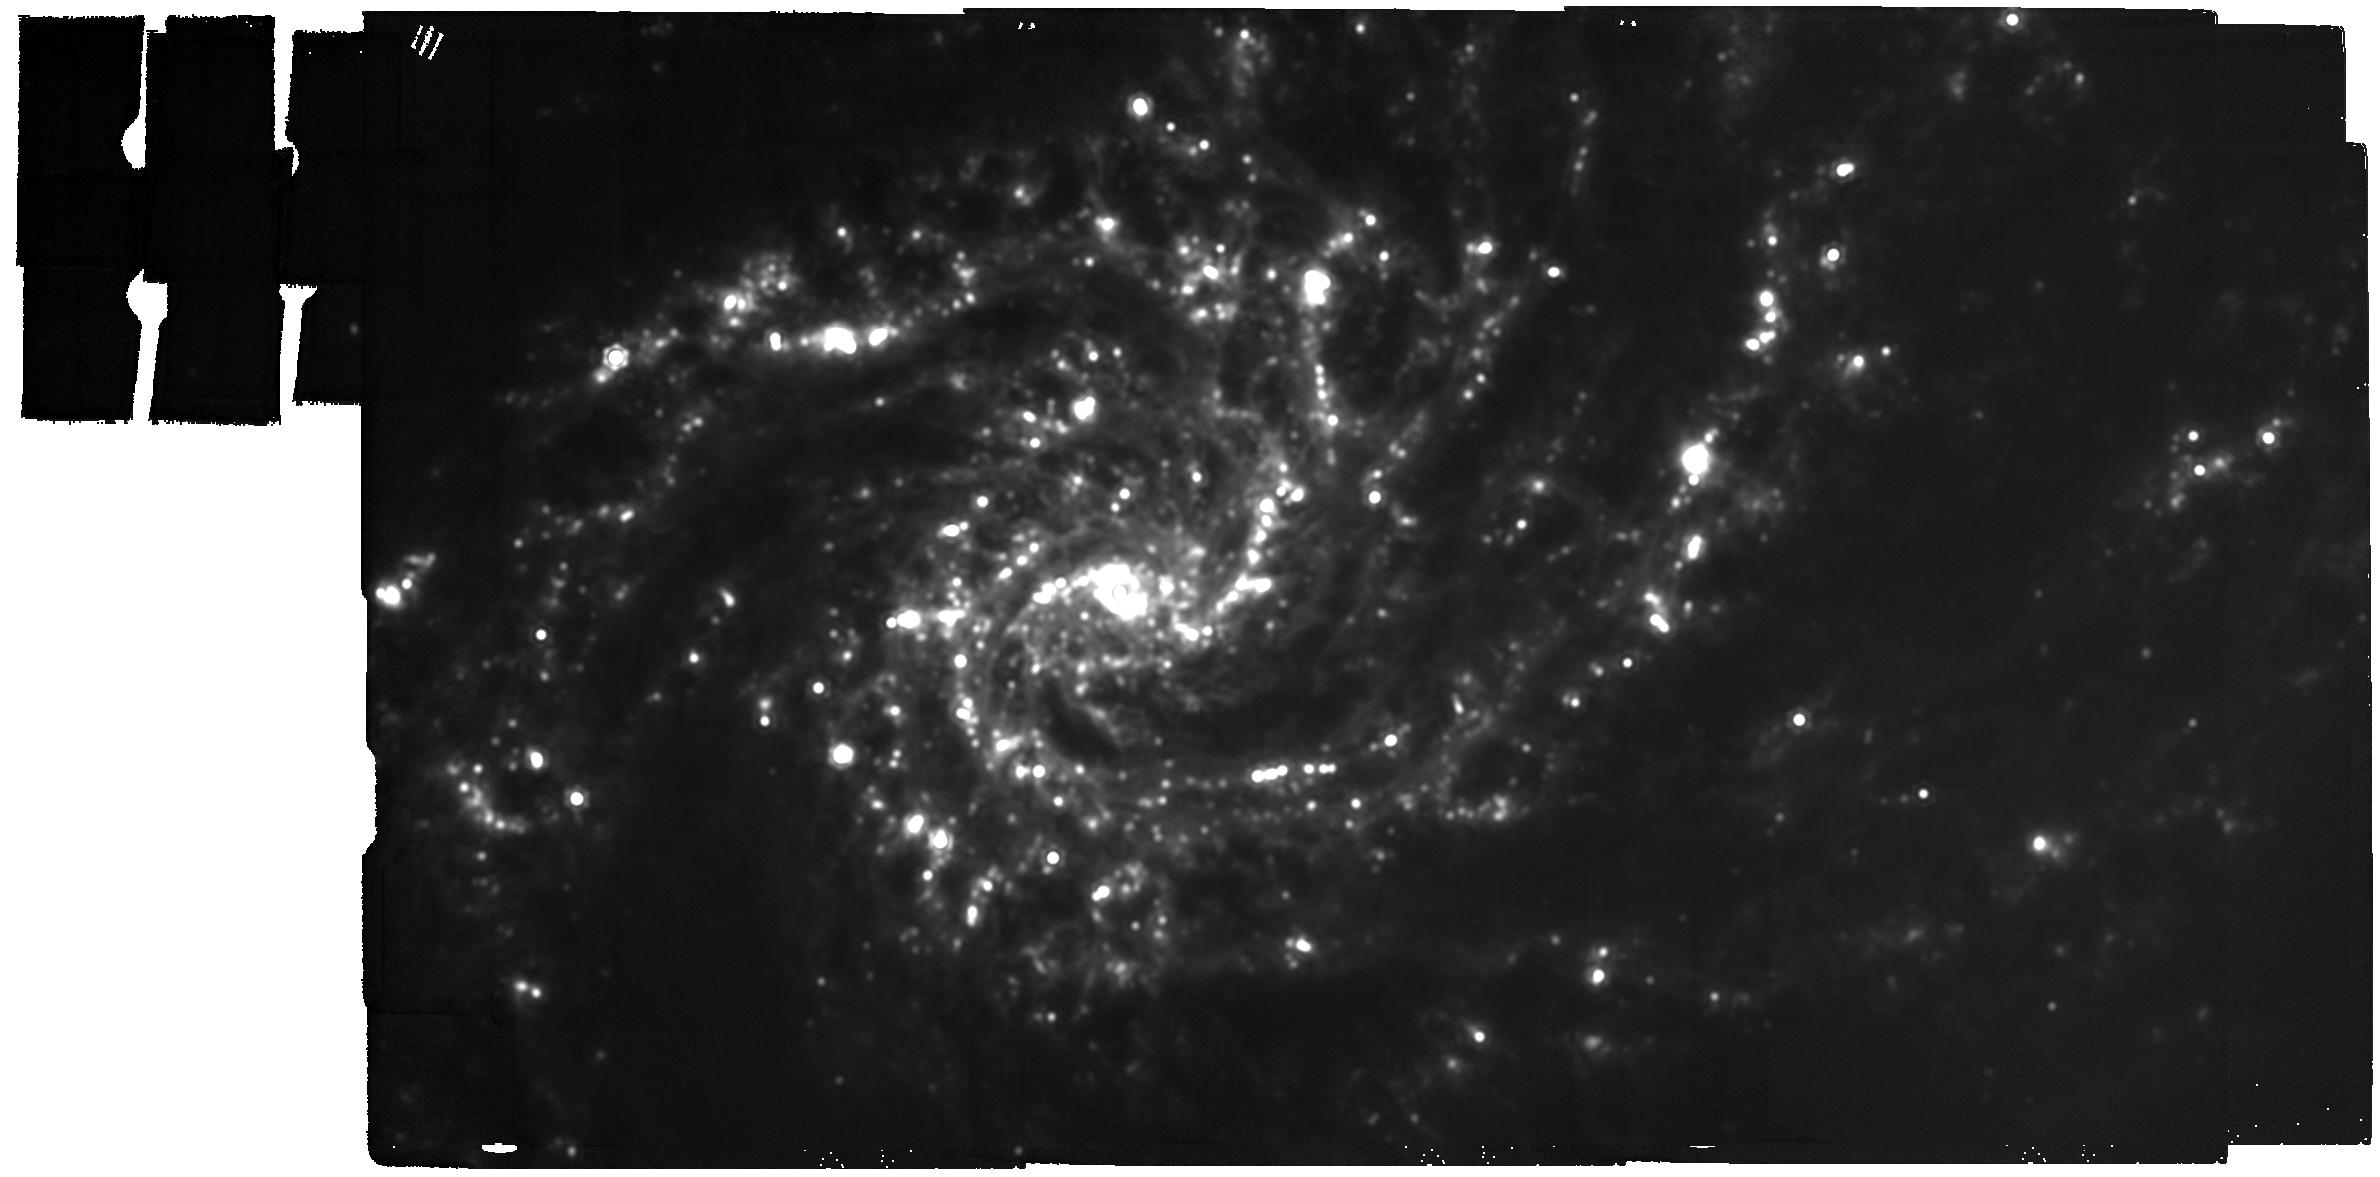
Target: NGC-4254
Instrument: MIRI
Filter: F2100W
Exposure: 16 min
Observation ID: jw02107-o012_t012_miri_f2100w

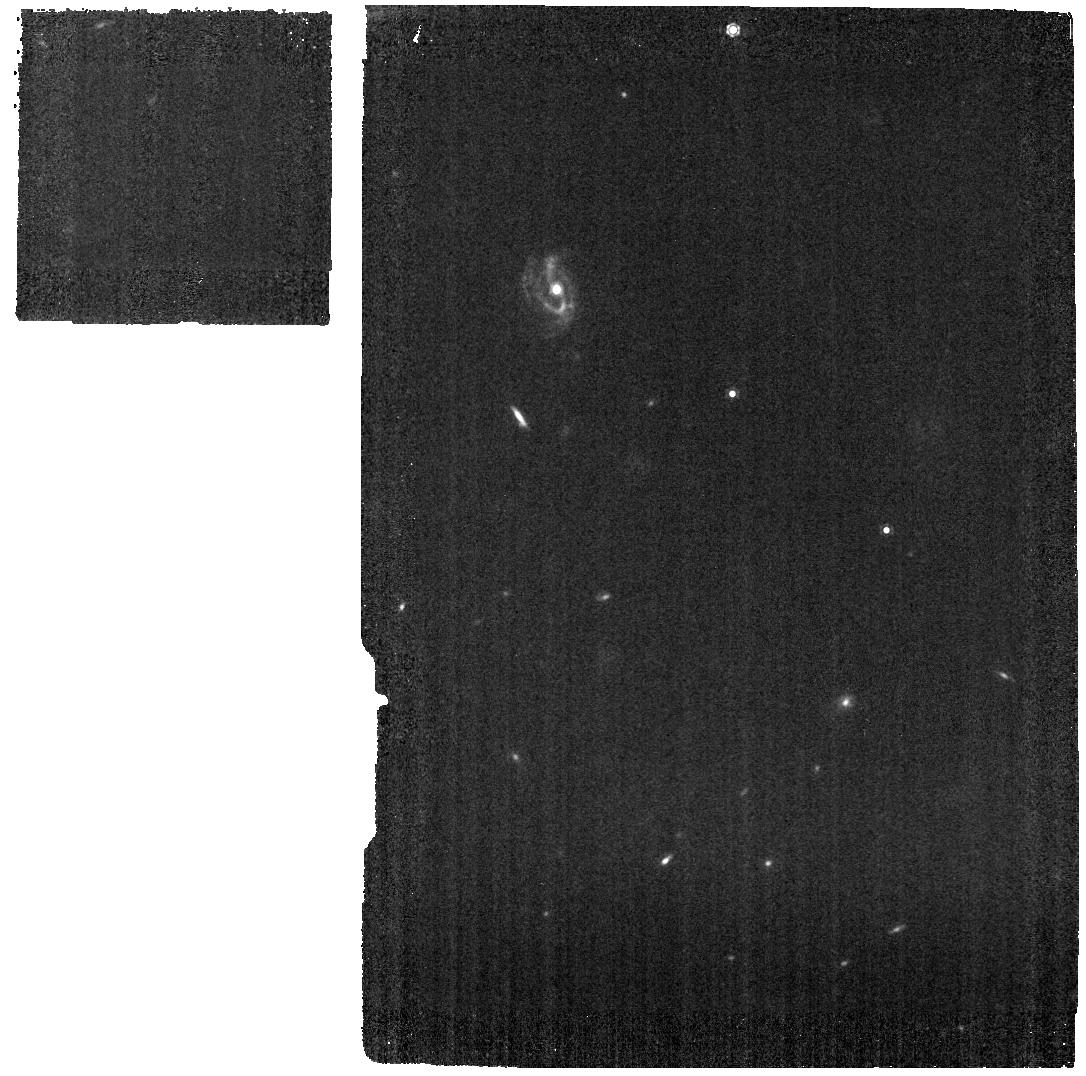
Target: NGC-1385
Instrument: MIRI
Filter: F1130W
Exposure: 5 min
Observation ID: jw02107-o022_t004_miri_f1130w

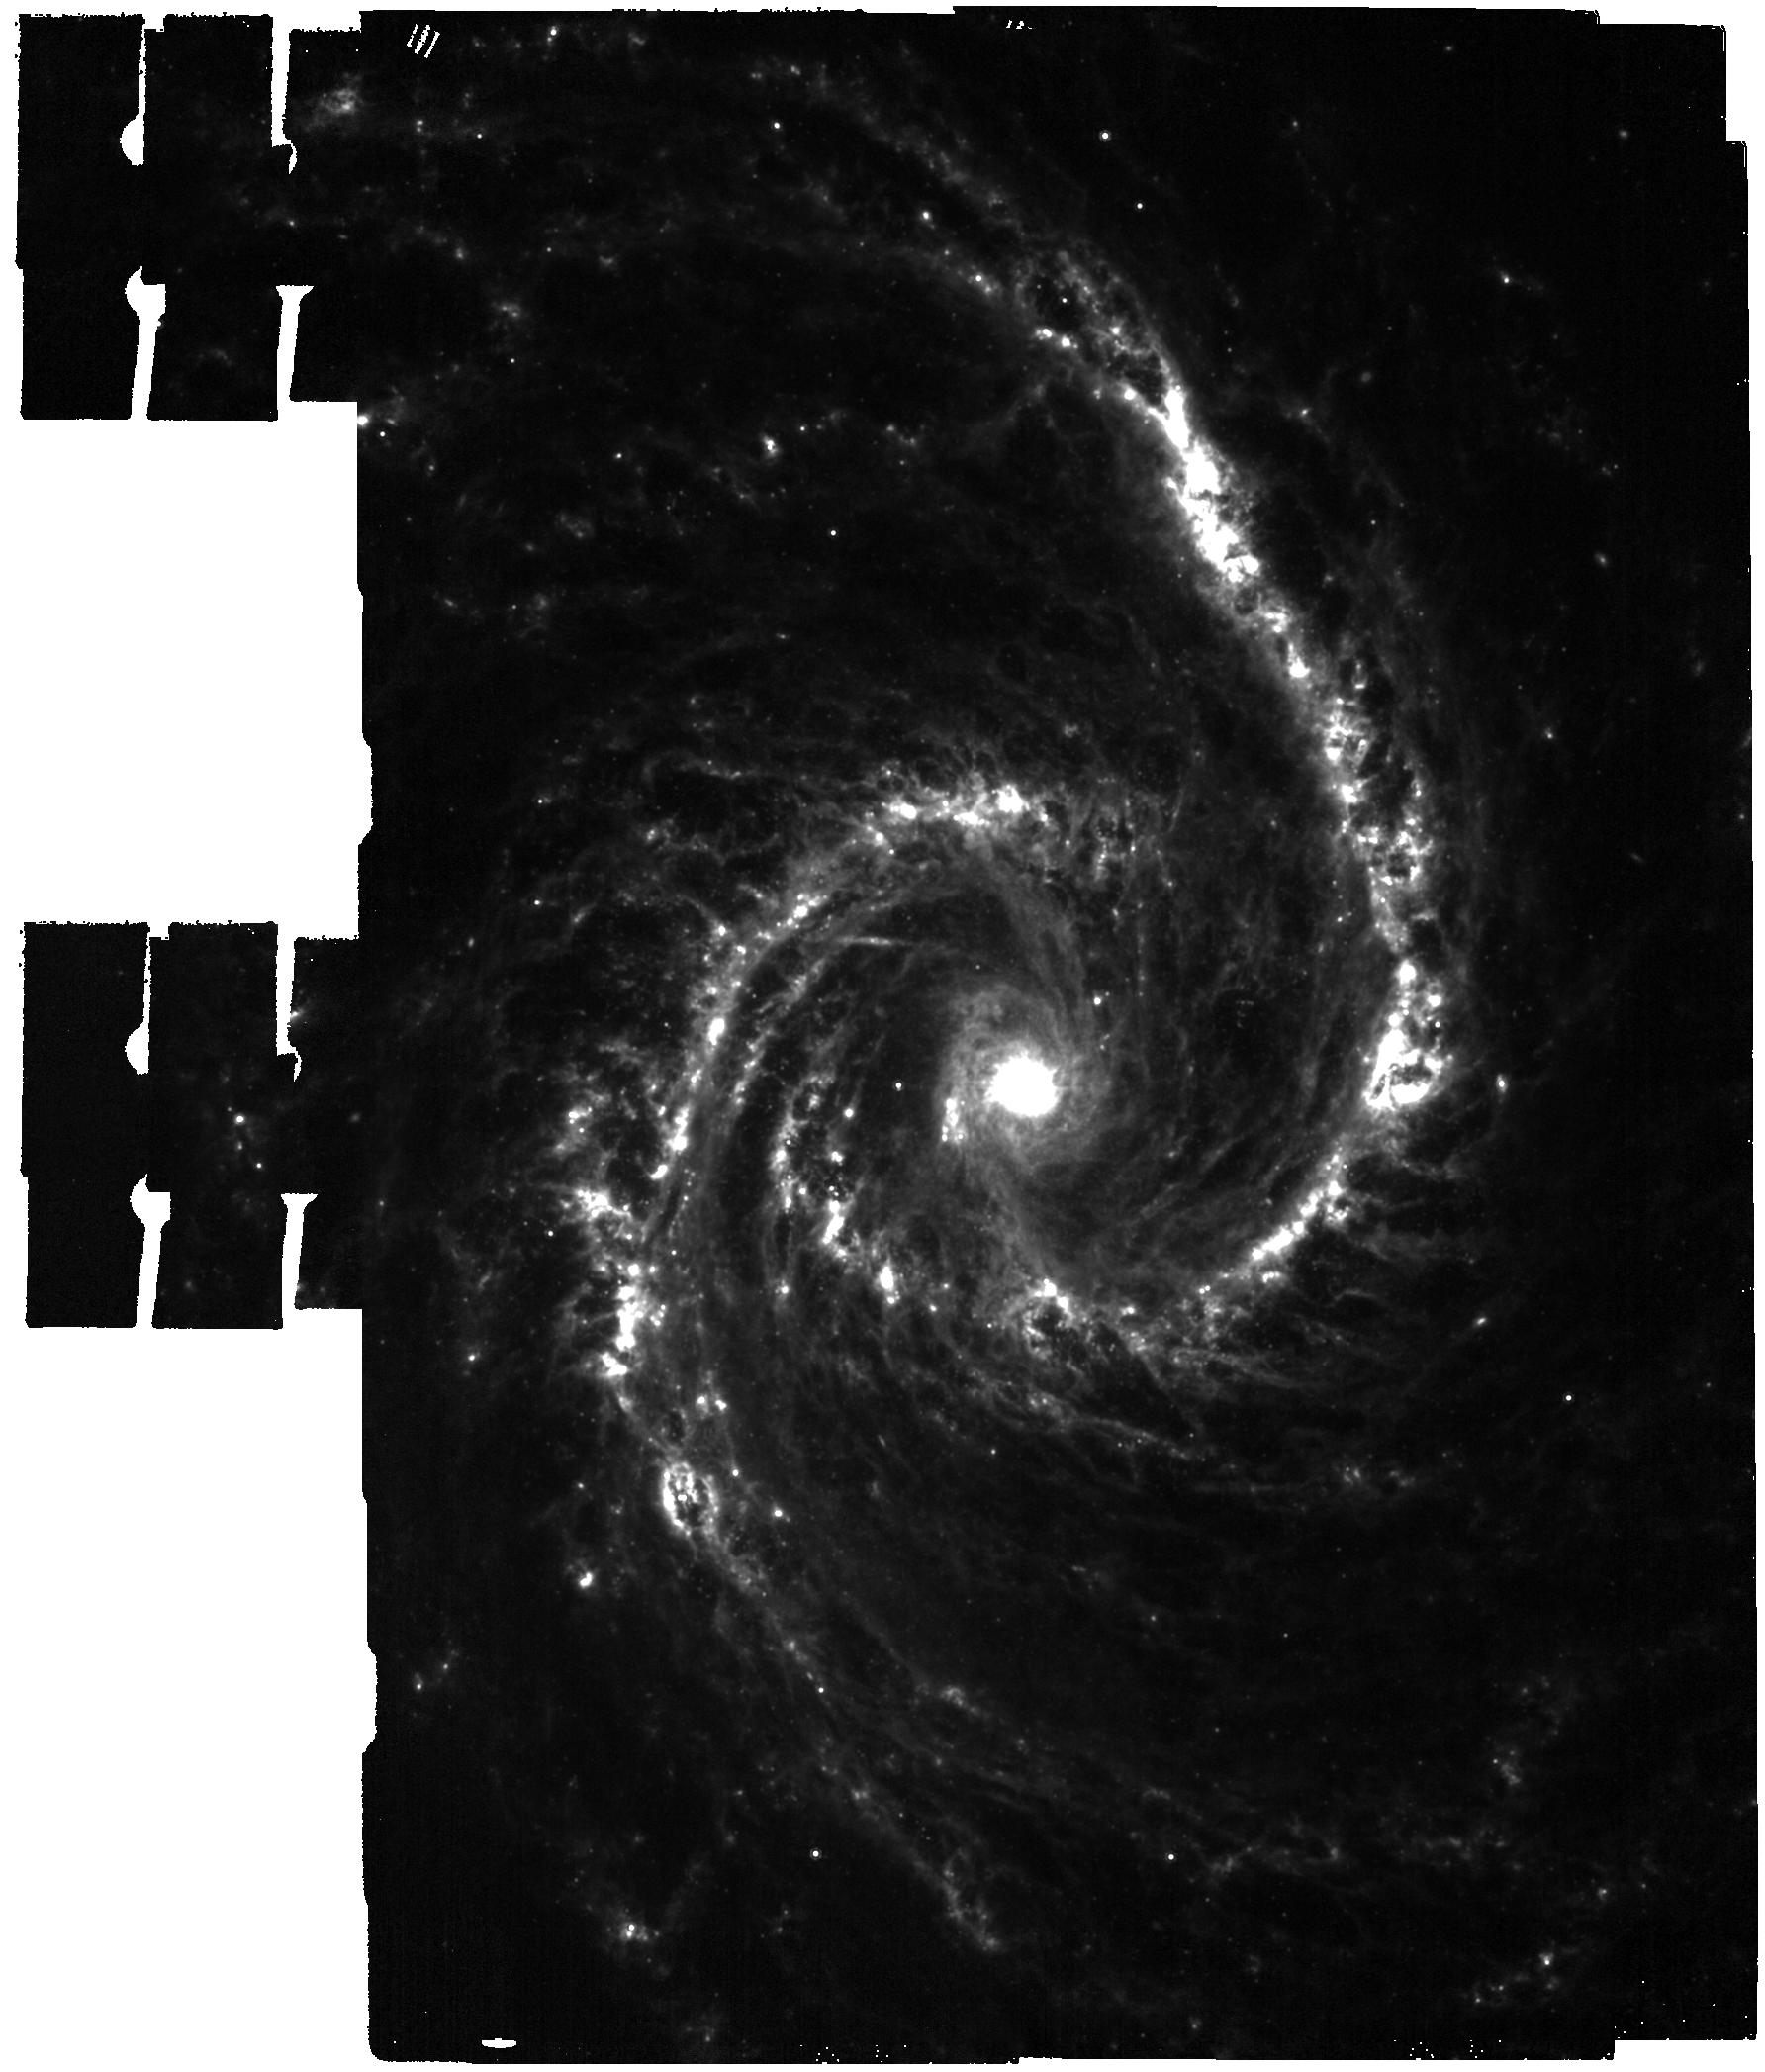
Target: NGC-1566
Instrument: MIRI
Filter: F1000W
Exposure: 8 min
Observation ID: jw02107-o007_t007_miri_f1000w

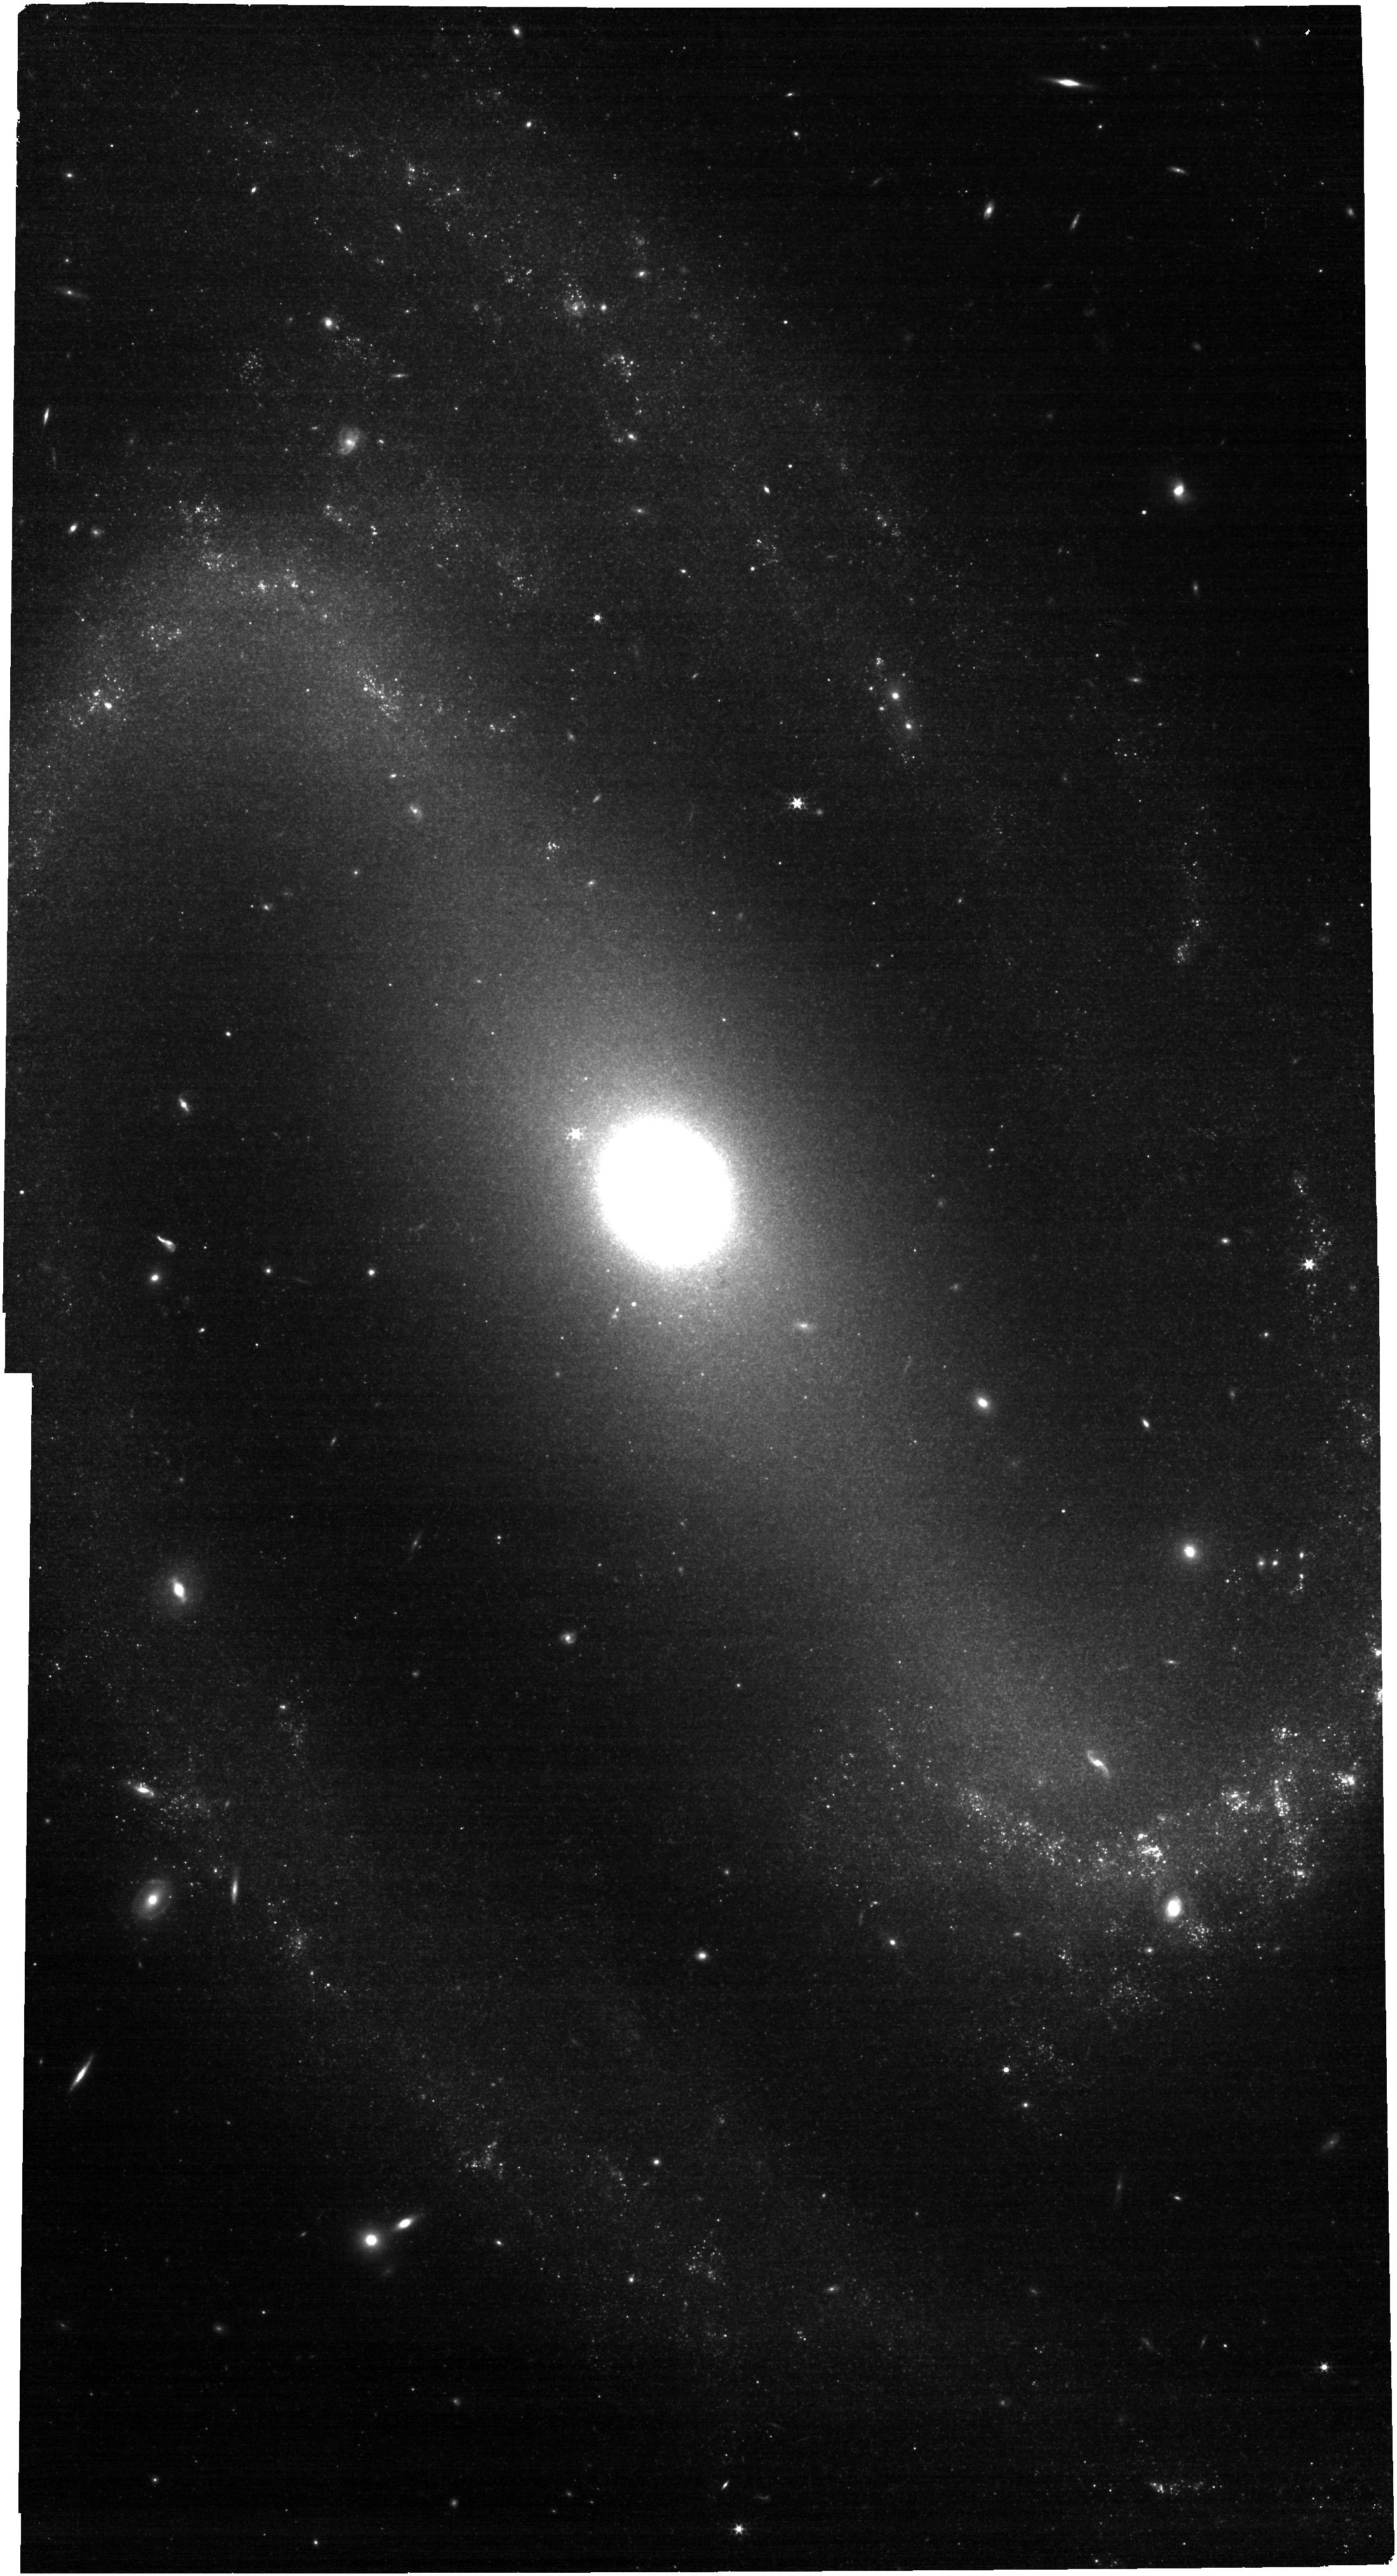
Target: NGC-1300
Instrument: NIRCAM
Filter: F300M
Exposure: 13 min
Observation ID: jw02107-o020_t002_nircam_clear-f300m

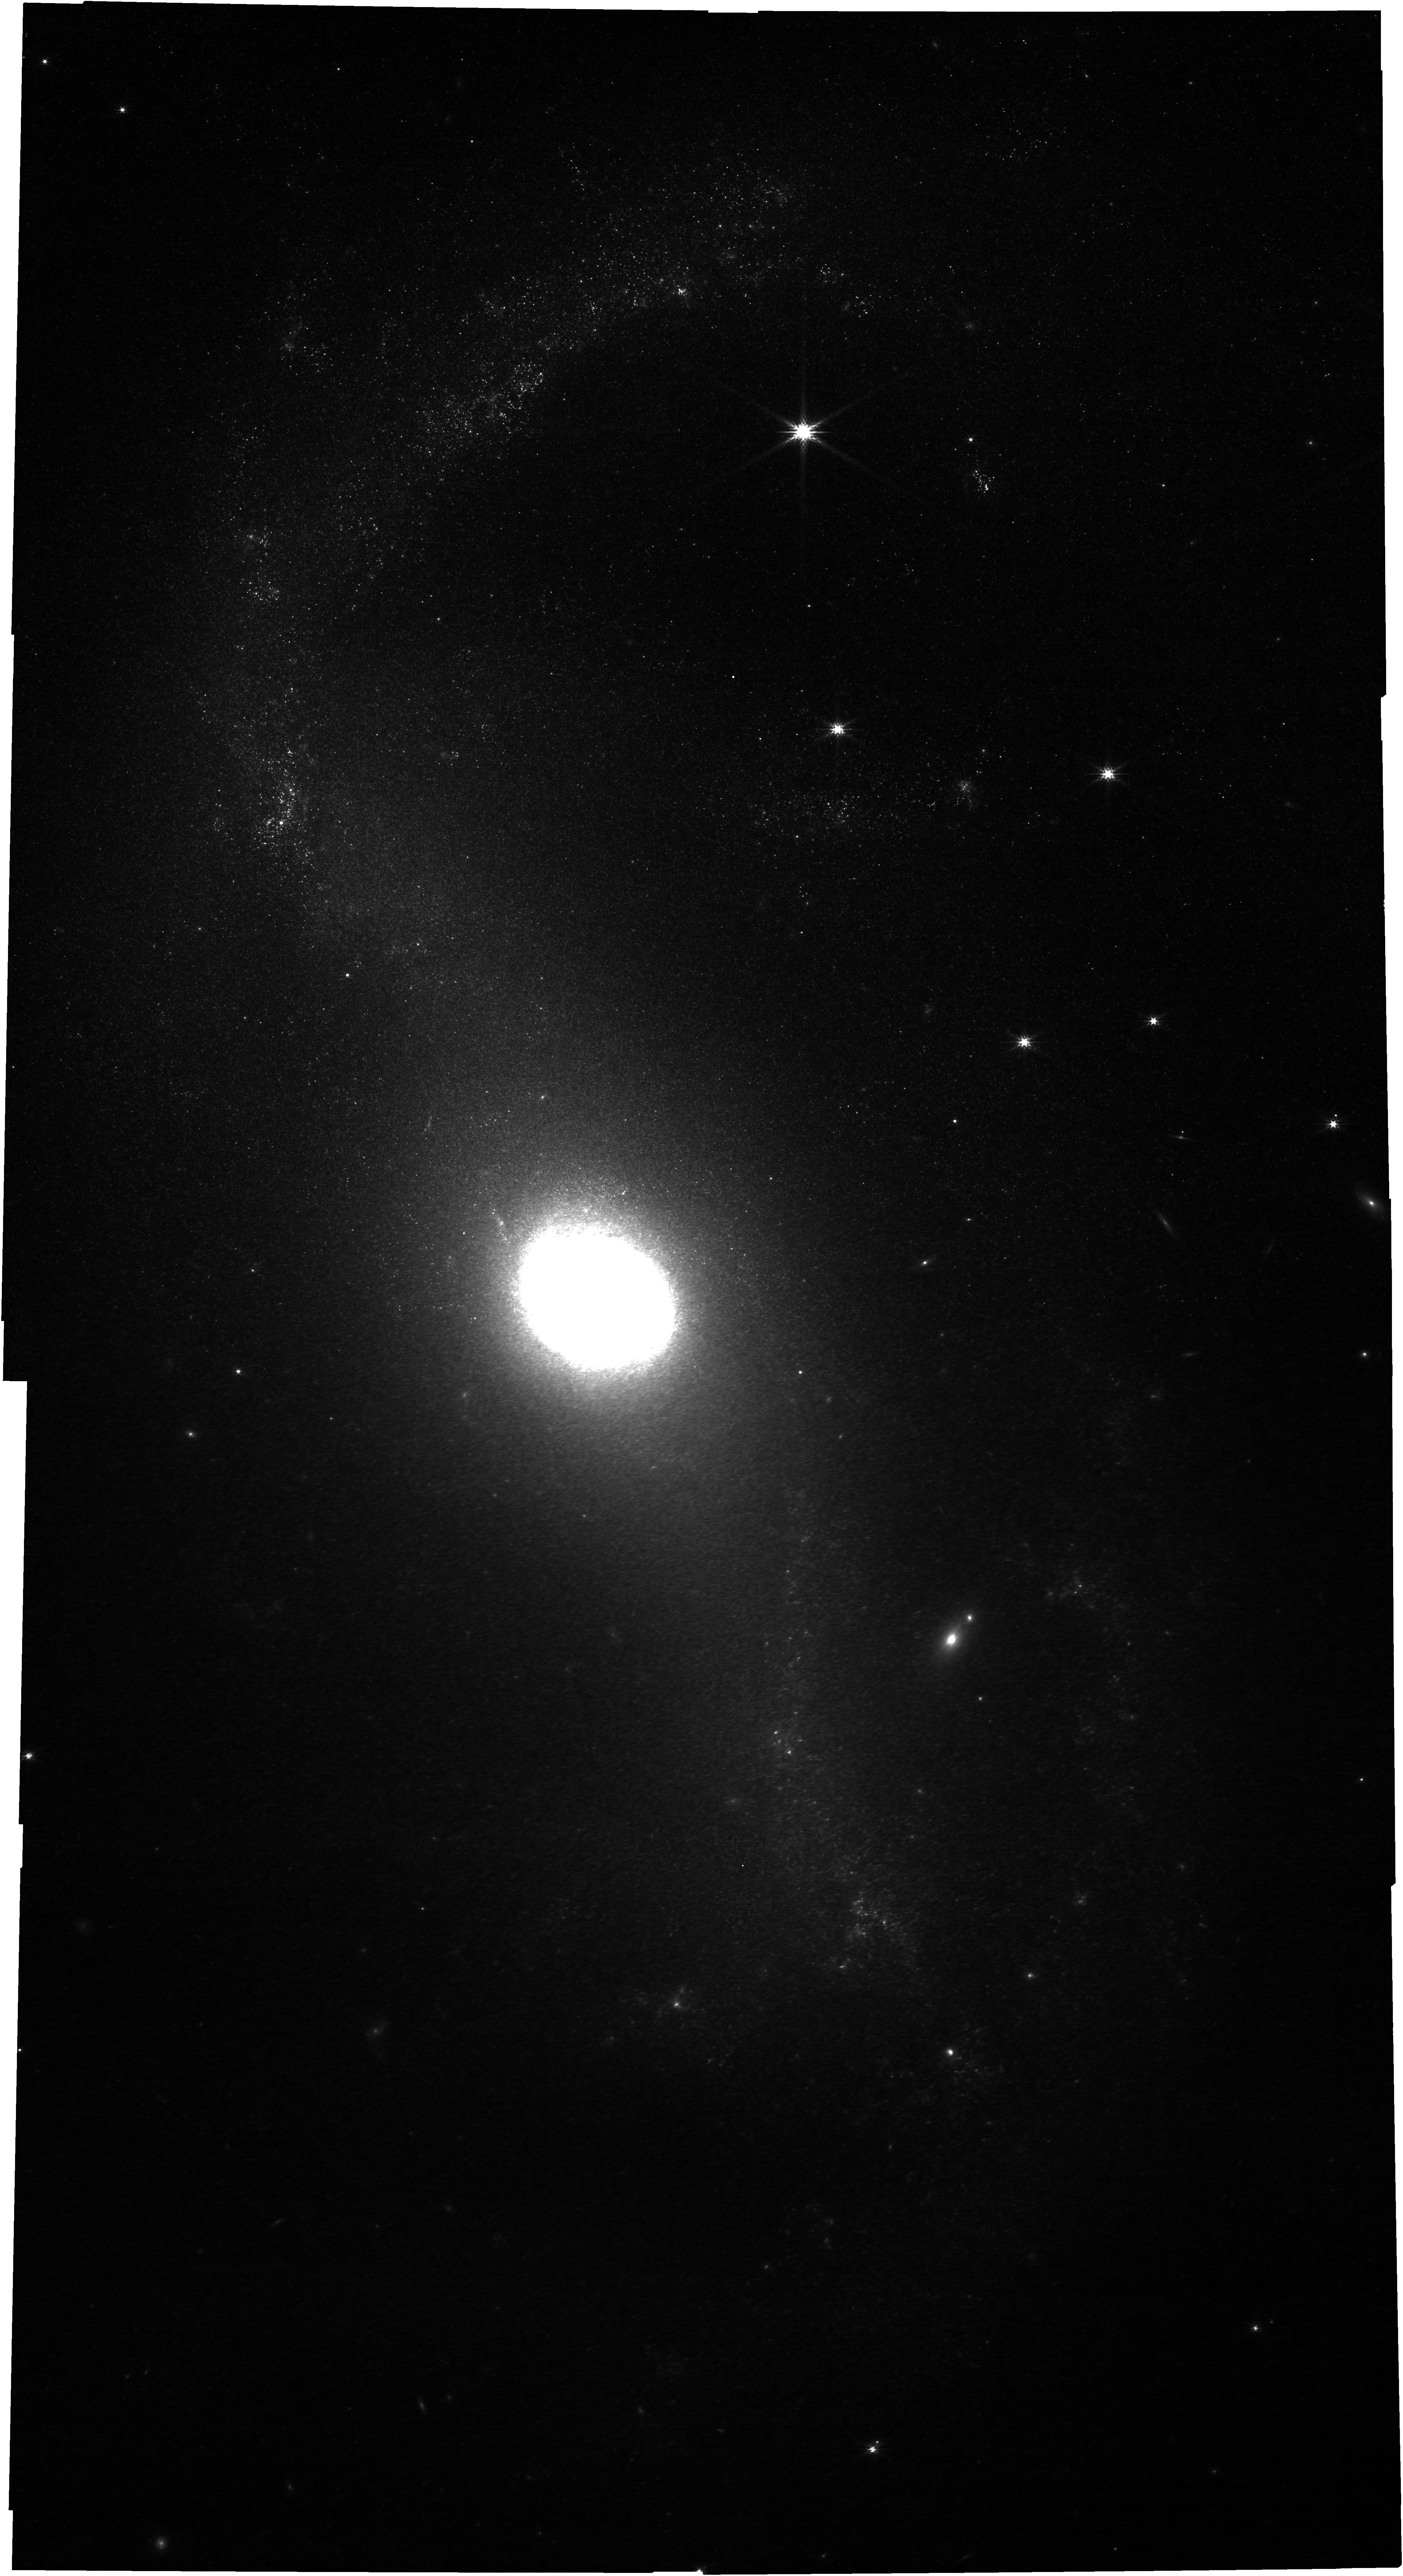
Target: NGC-1672
Instrument: NIRCAM
Filter: F200W
Exposure: 40 min
Observation ID: jw02107-o026_t008_nircam_clear-f200w

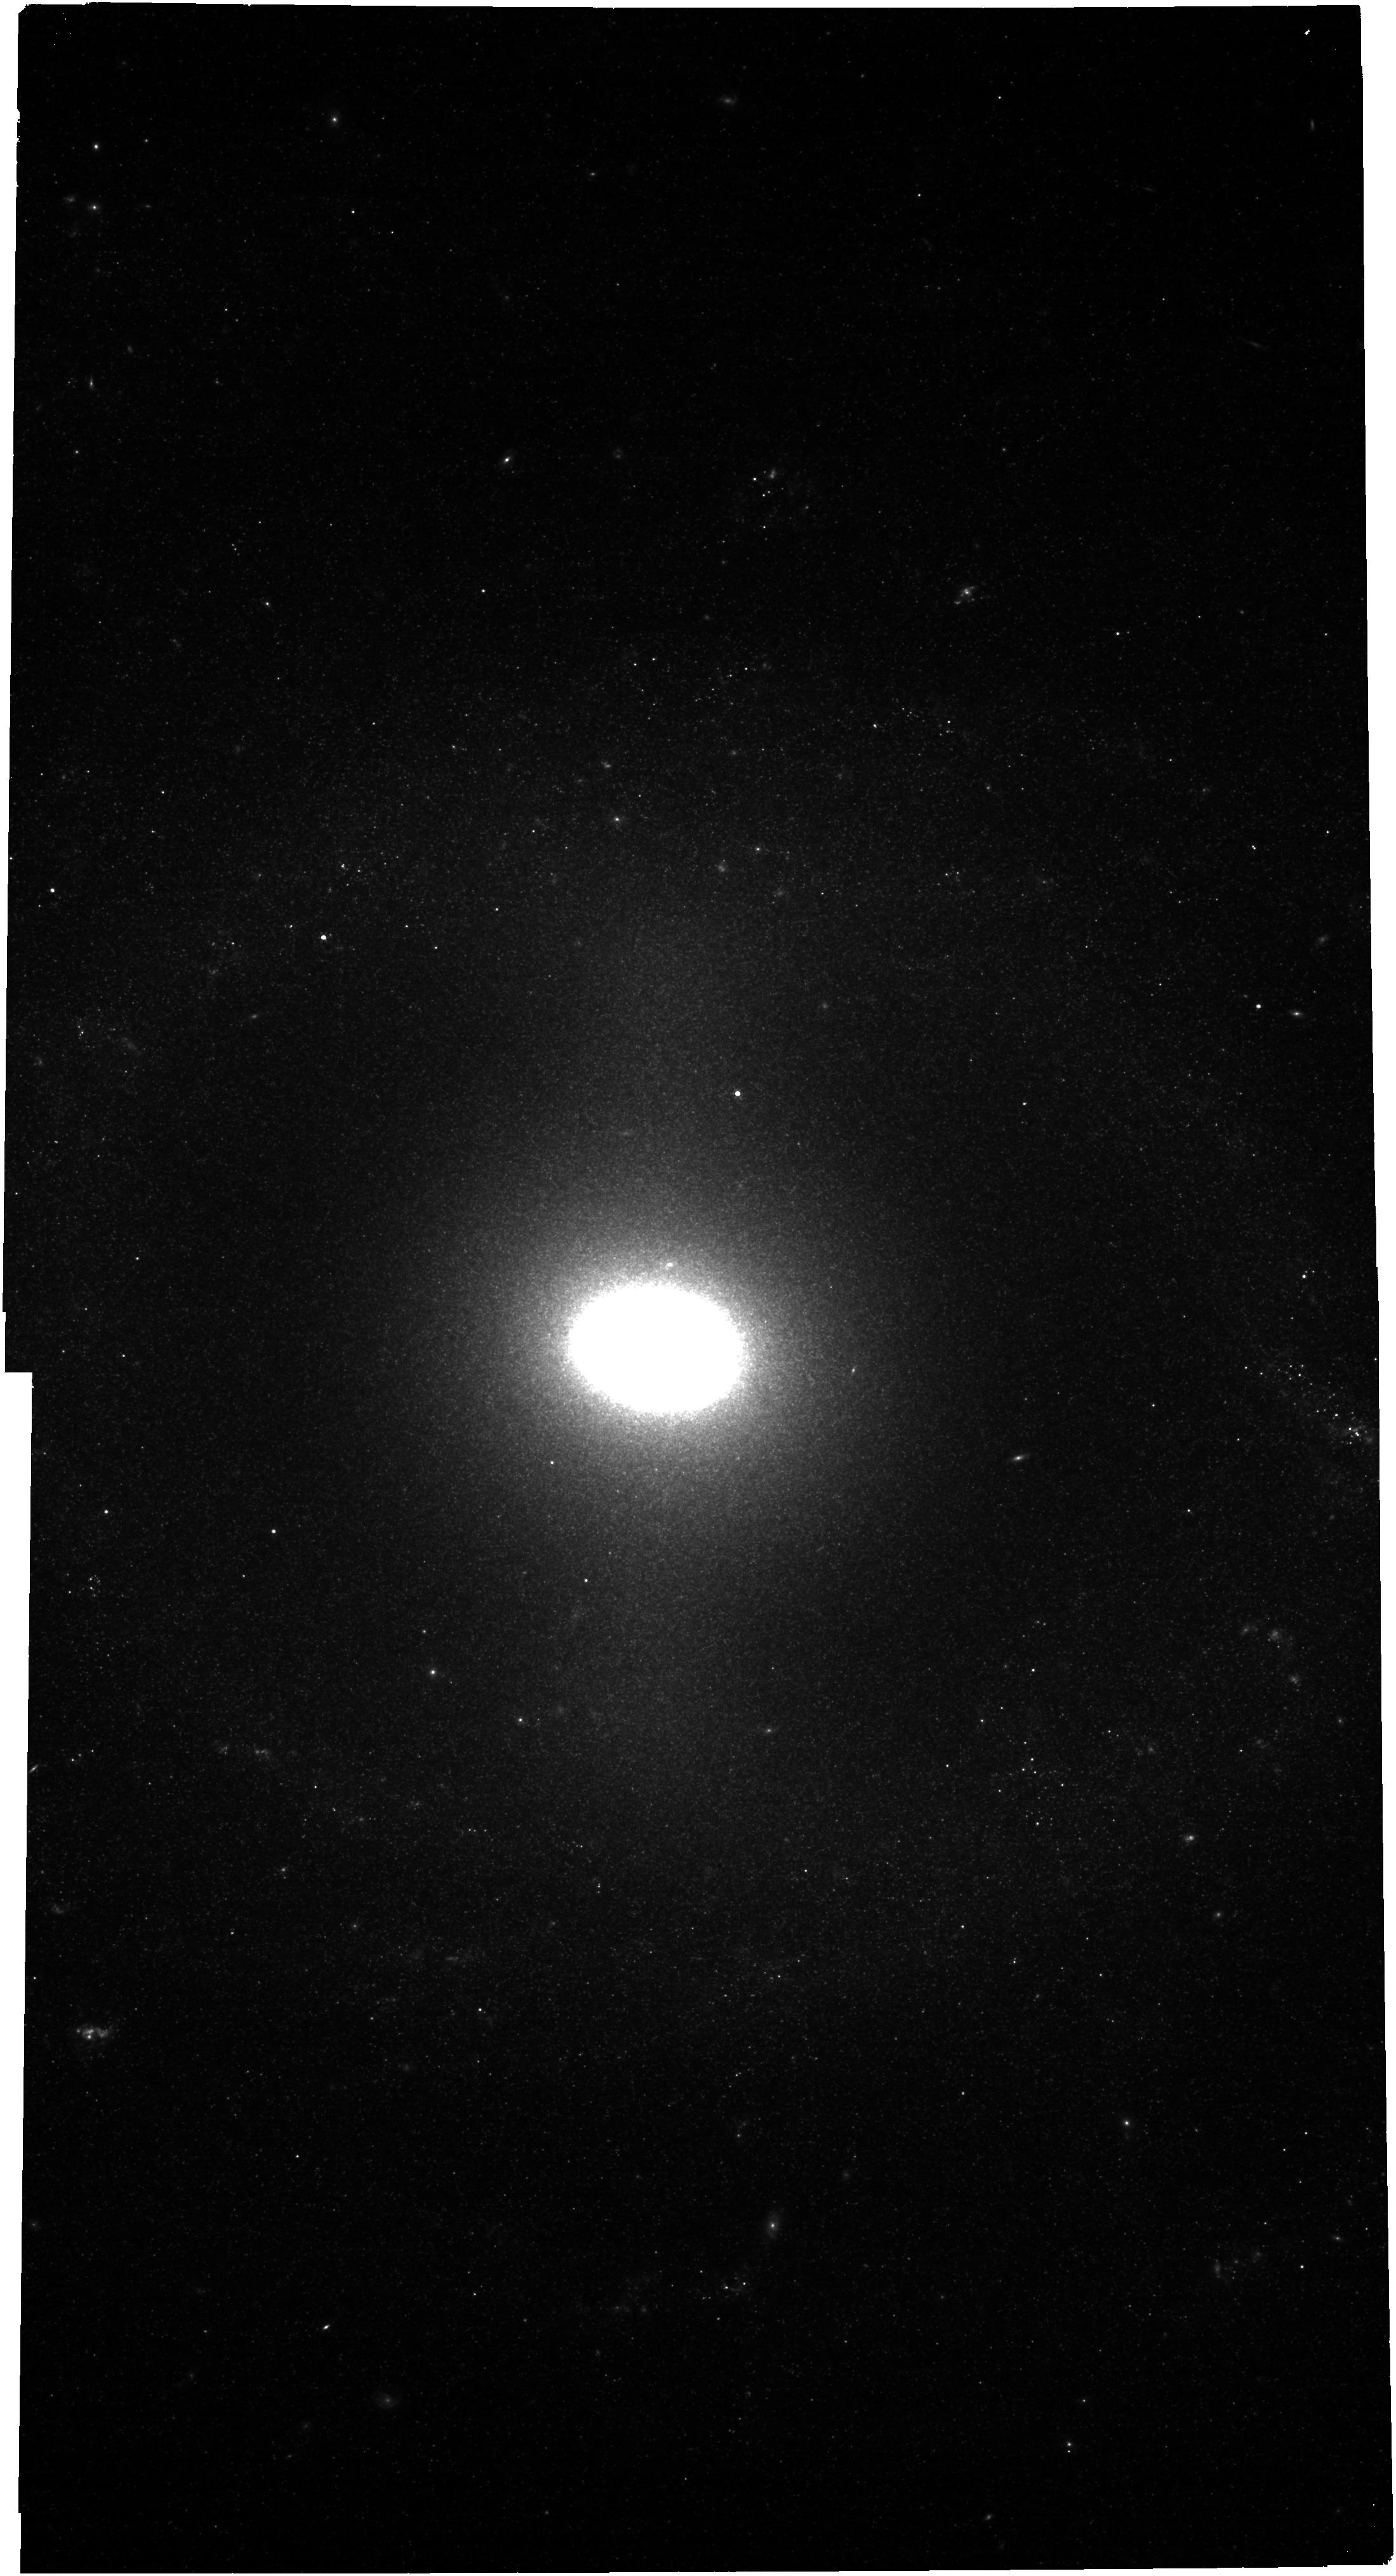
Target: NGC-3351
Instrument: NIRCAM
Filter: F335M
Exposure: 13 min
Observation ID: jw02107-o028_t010_nircam_clear-f335m

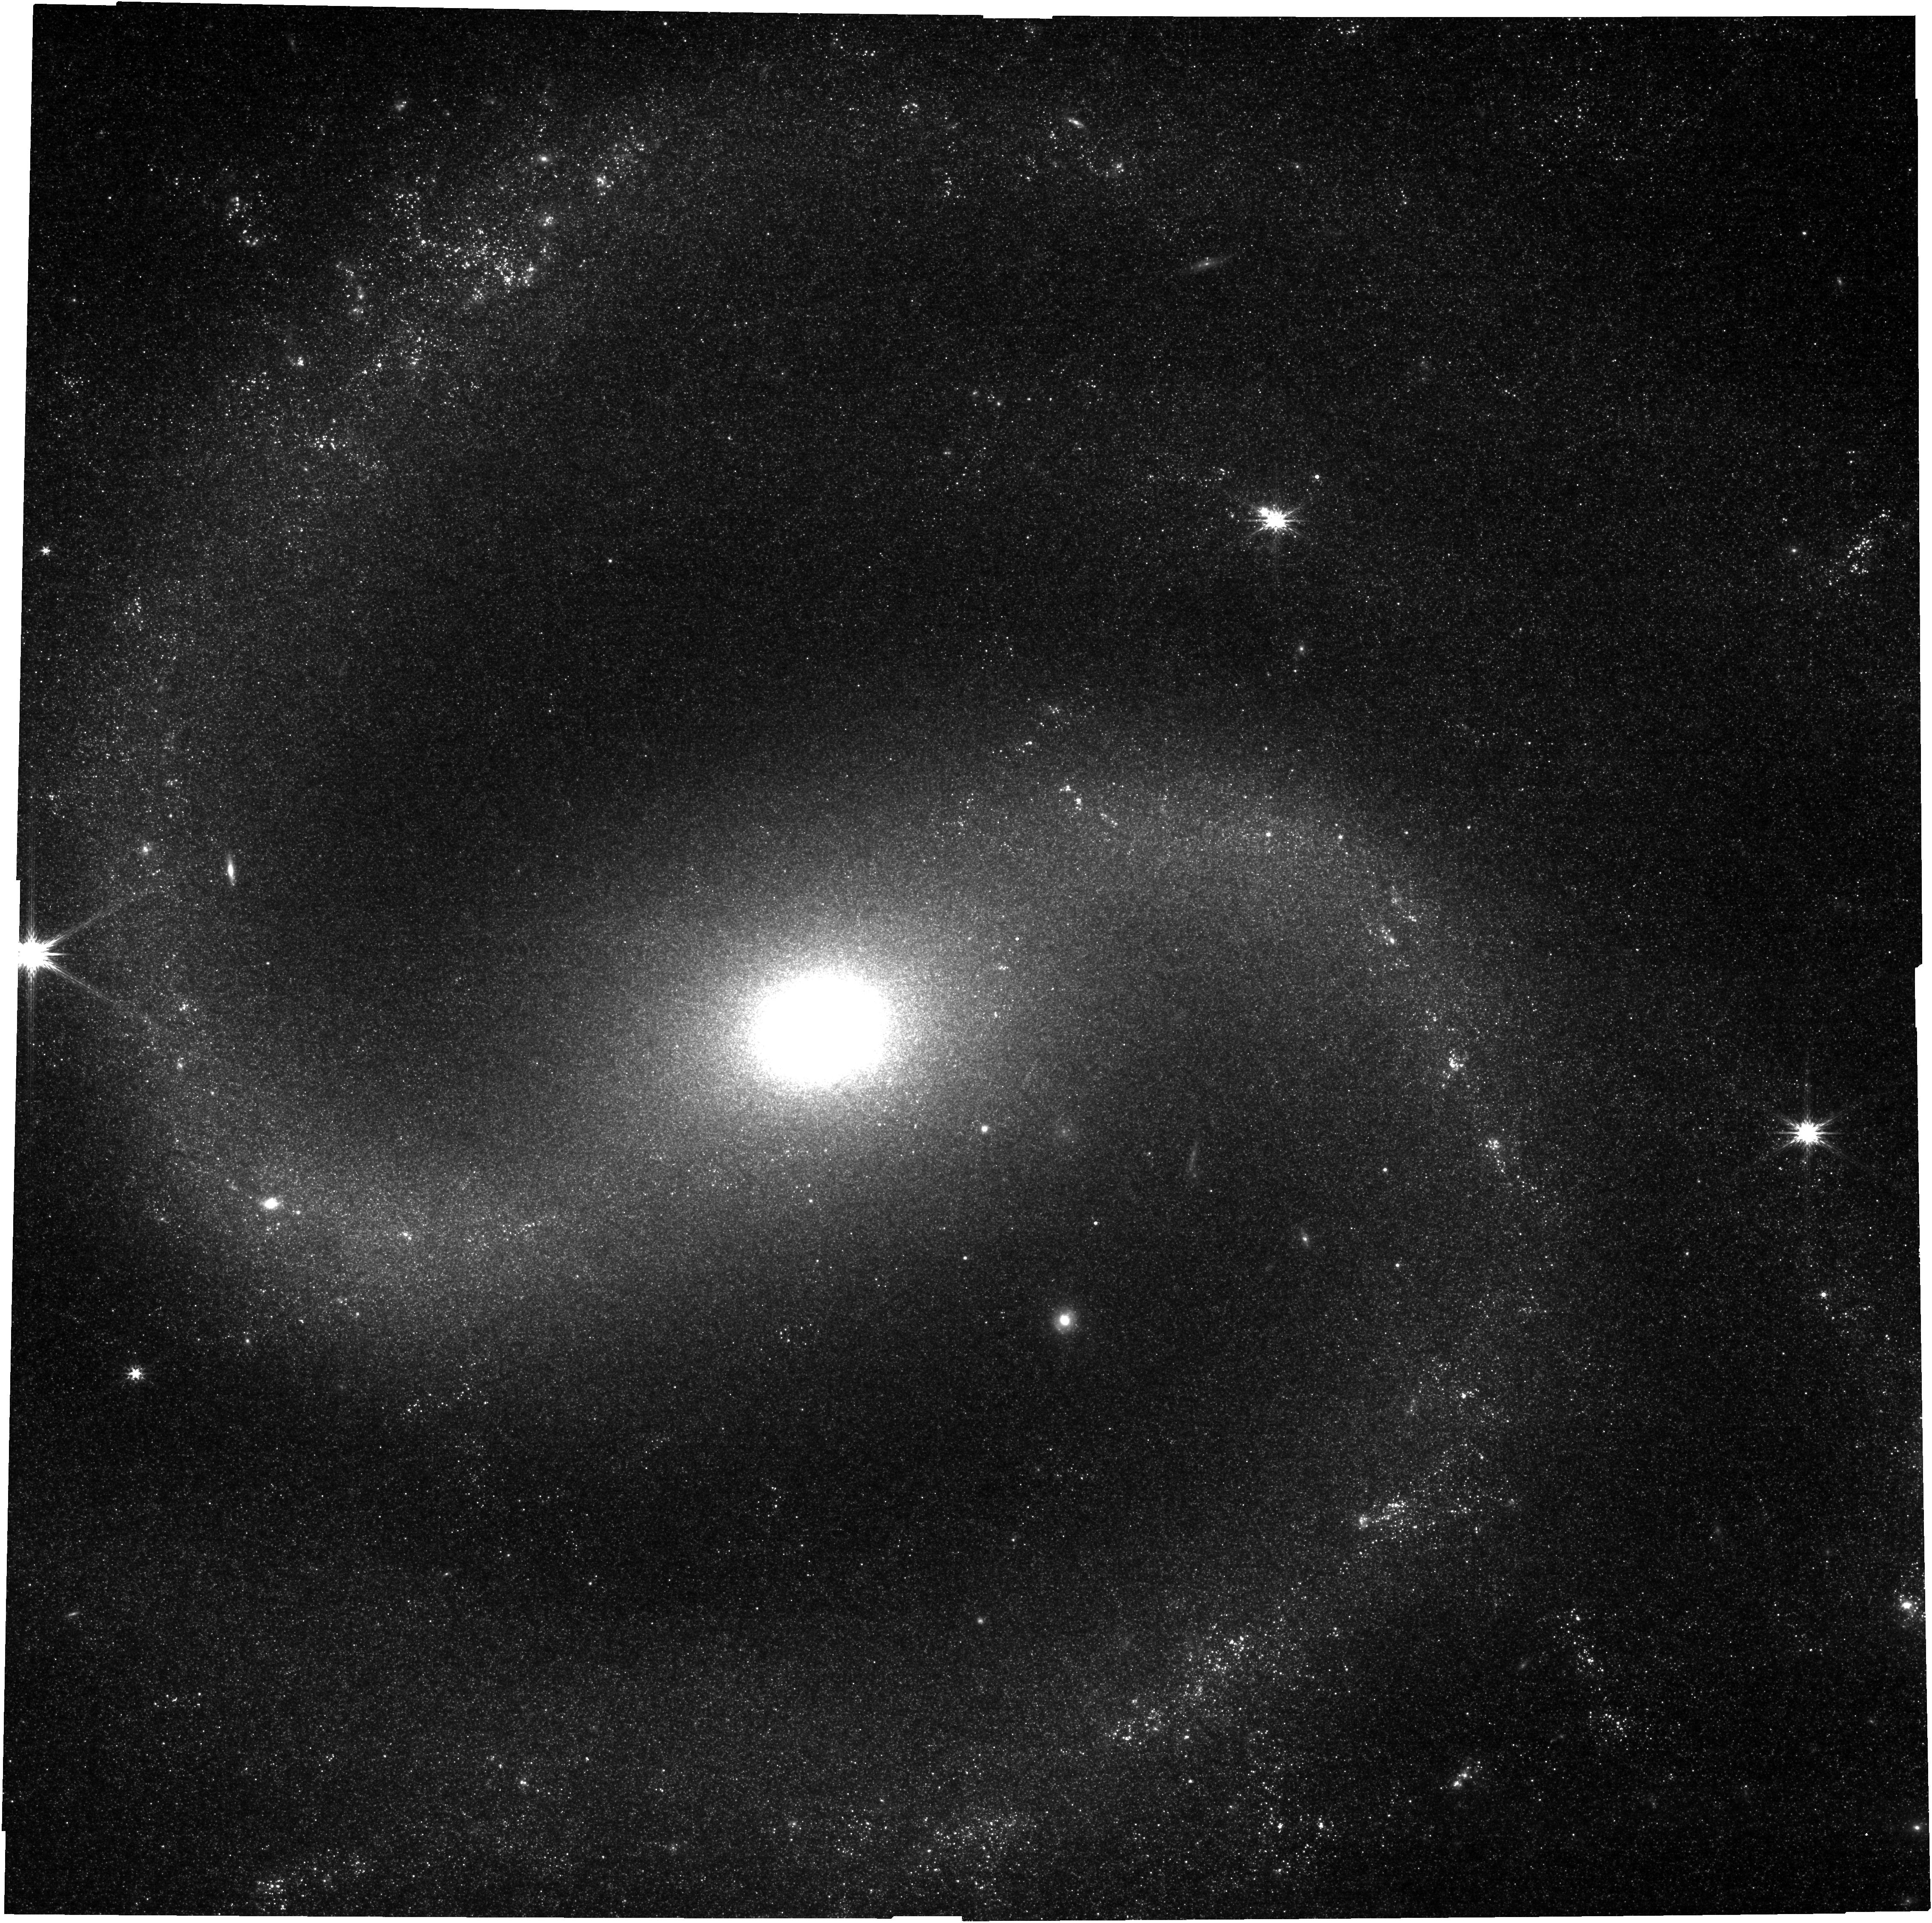
Target: NGC-4535
Instrument: NIRCAM
Filter: F200W
Exposure: 20 min
Observation ID: jw02107-o033_t015_nircam_clear-f200w

A JWST-HST-VLT/MUSE-ALMA Treasury of Star Formation in Nearby Galaxies (PI: Lee, Janice)

We propose a Treasury program to obtain 2-21 micron NIRCam+MIRI imaging of the unique sample of 19 nearby (d < 20 Mpc) star-forming main sequence galaxies with public HST, ALMA, and VLT-MUSE data. By resolving IR emission across these 19 morphologically diverse galaxies into individual regions and clusters (5-50 pc scales), the proposed JWST measurements will enable a complete inventory of star formation activity in our targets, accurately measure the mass and age of their stellar clusters, pinpoint the youngest embedded clusters, and reveal the physical state of the small dust grains that heat the ISM. We will generate and rapidly release high level data products that will fuel diverse, high impact science in the fields of star formation, feedback, ISM physics and galaxy evolution. In combination with UV-optical Hubble imaging of 10,000 clusters, MUSE spectroscopy mapping of 20,000 HII regions, and 12,000 ALMA-identified molecular clouds, our team will use the Treasury data to measure the timescales and efficiencies of the earliest phases of star formation and stellar feedback, build the first empirical model of how small dust grain properties depend on local ISM conditions, and quantitatively establish how dust-reprocessed starlight traces star formation activity and mass, all across a representative range of conditions in the z=0 universe. In short, this Treasury will provide a revolutionary data set to the JWST community early on, spur major scientific advances, and build on recent legacy programs of HST, ALMA and MUSE.